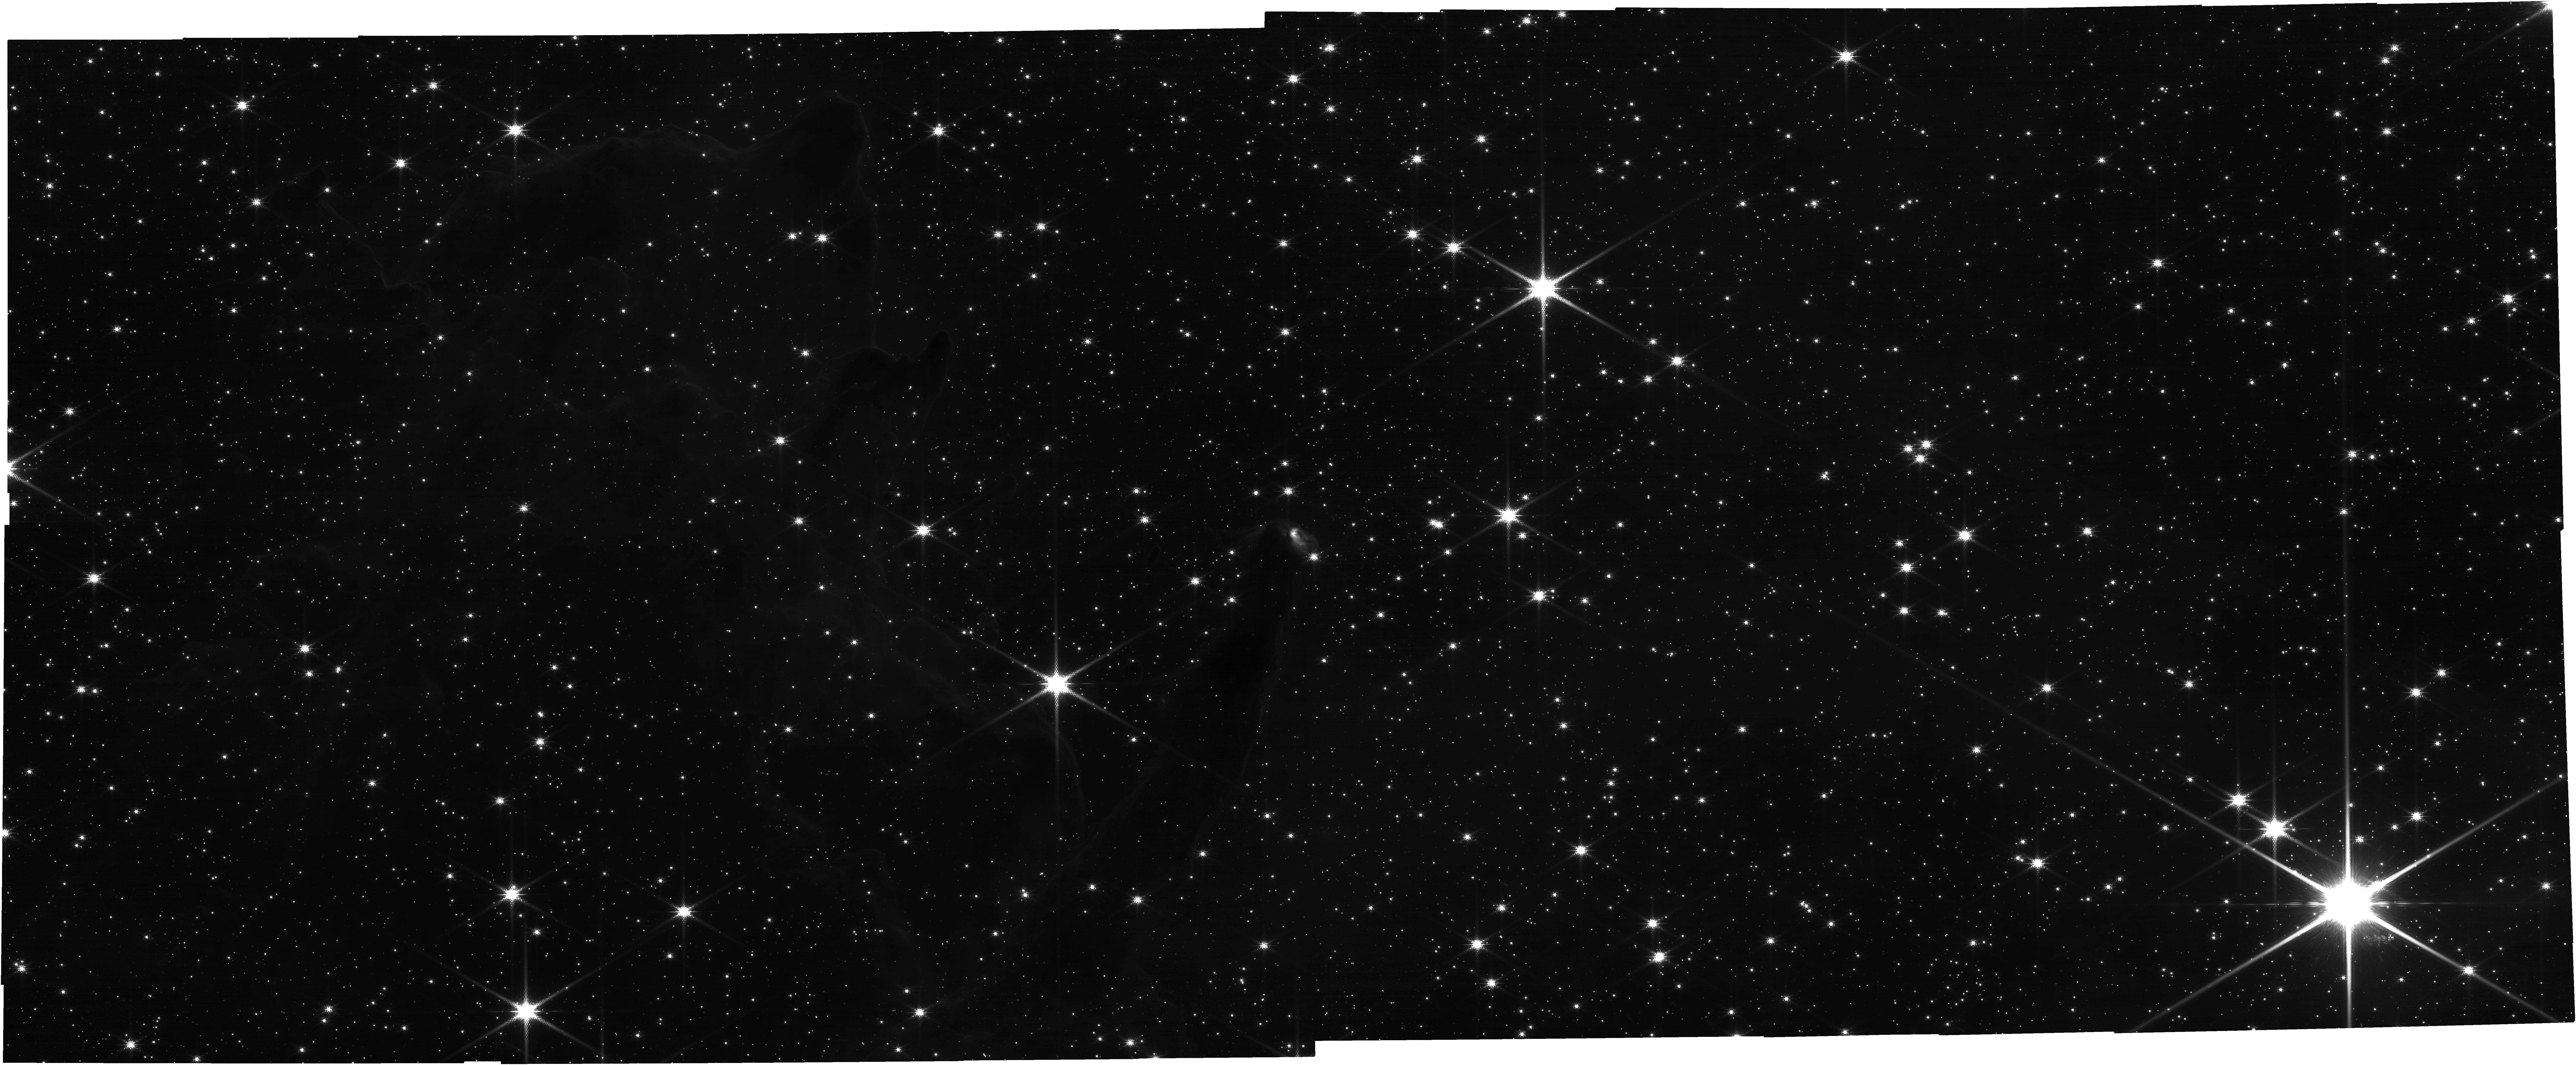
Target: HH-1010. Instrument: NIRCAM. Filter: F150W2+F162M. Exposure: 13 min. Observation ID: jw05408-o019_t019_nircam_f150w2-f162m

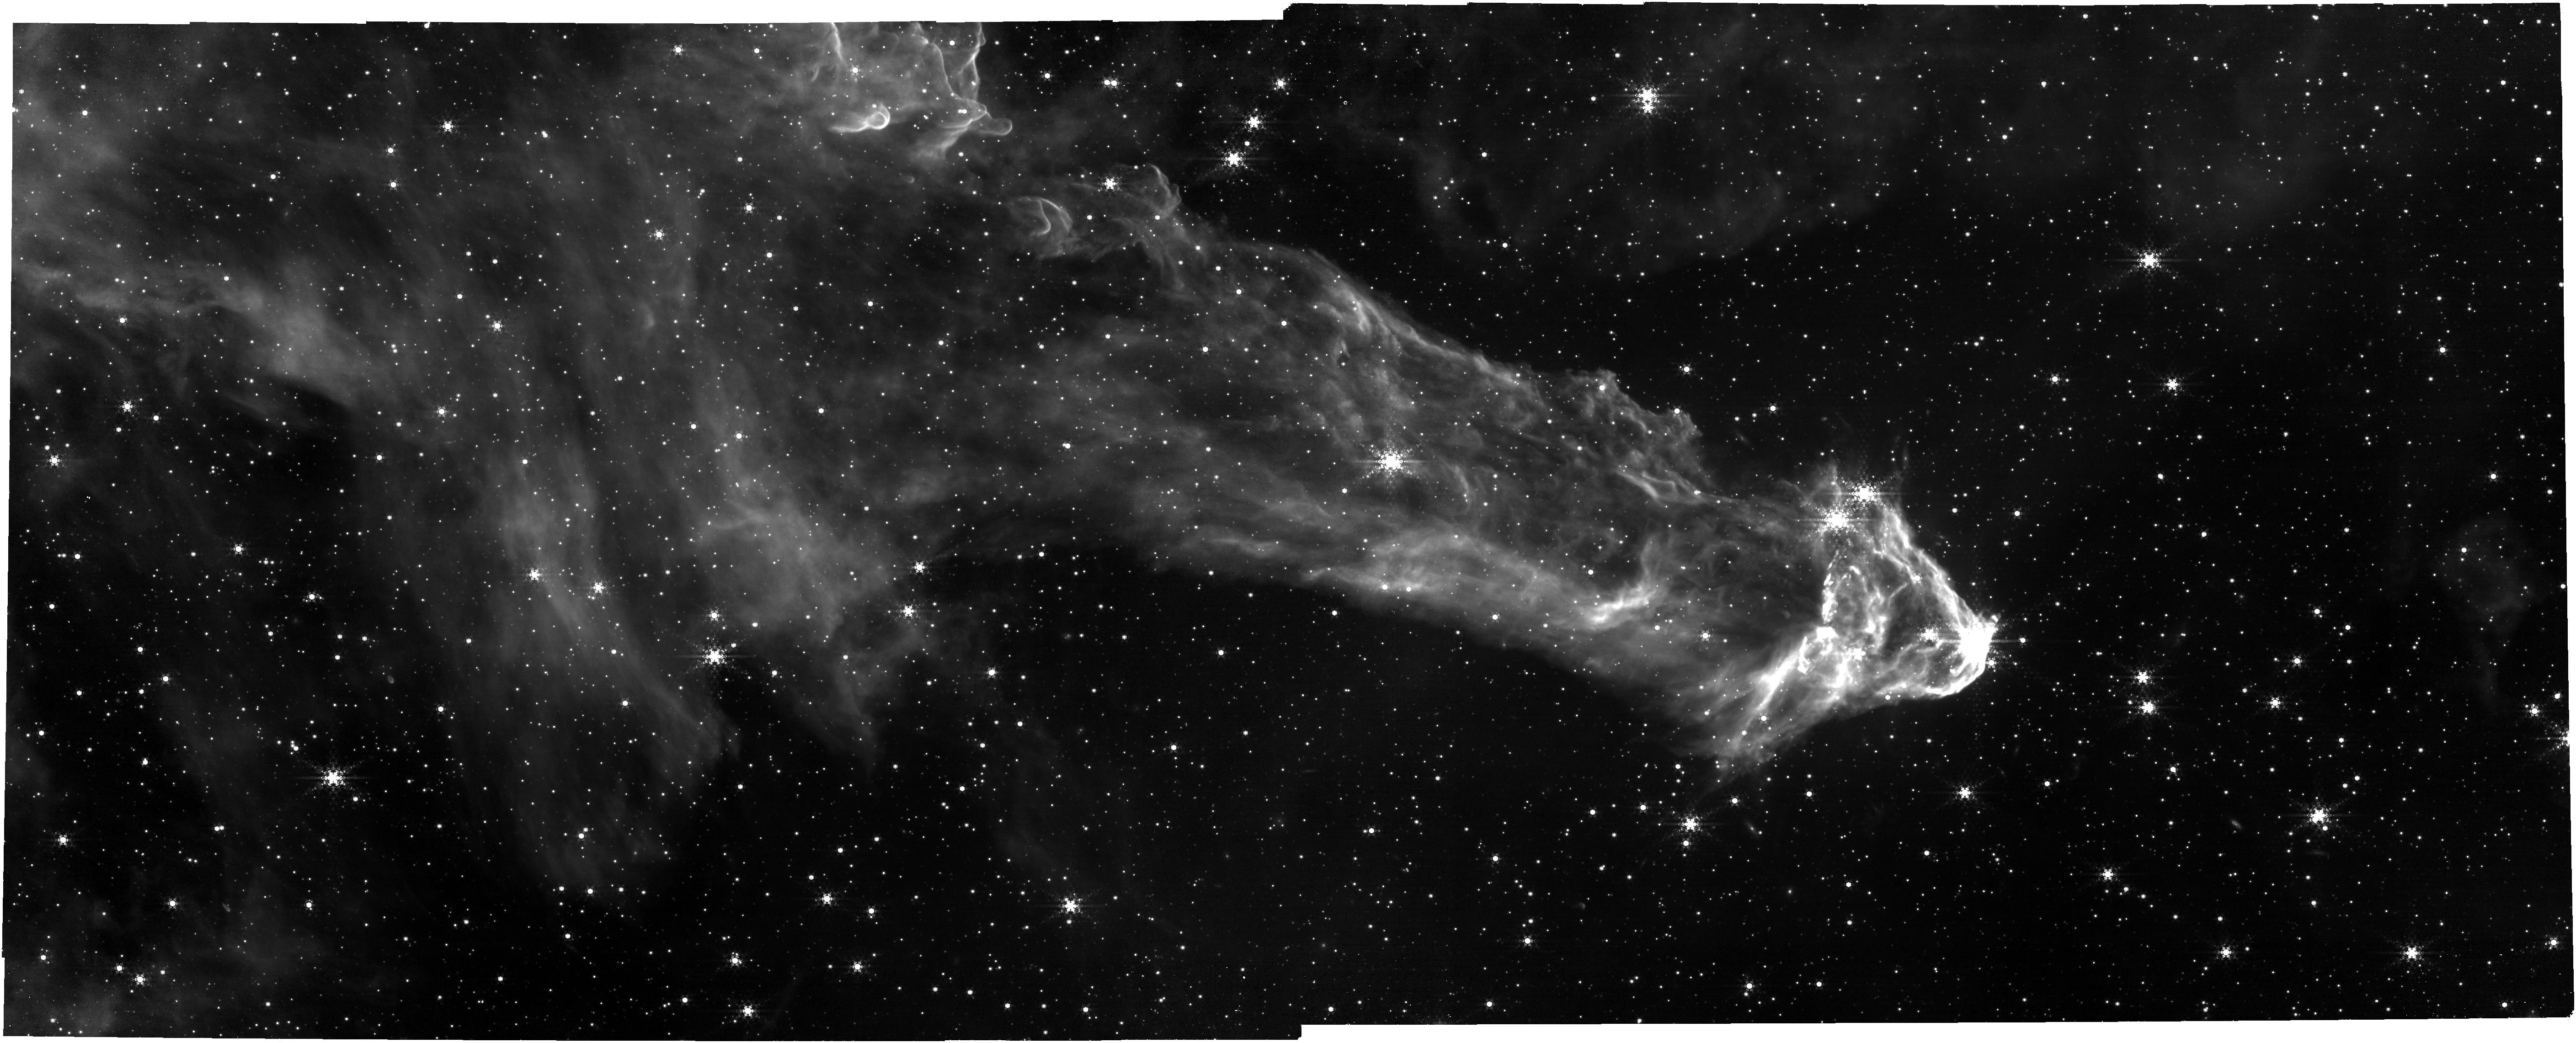
Target: HH-1005. Instrument: NIRCAM. Filter: F444W+F470N. Exposure: 42 min. Observation ID: jw05408-o017_t007_nircam_f444w-f470n

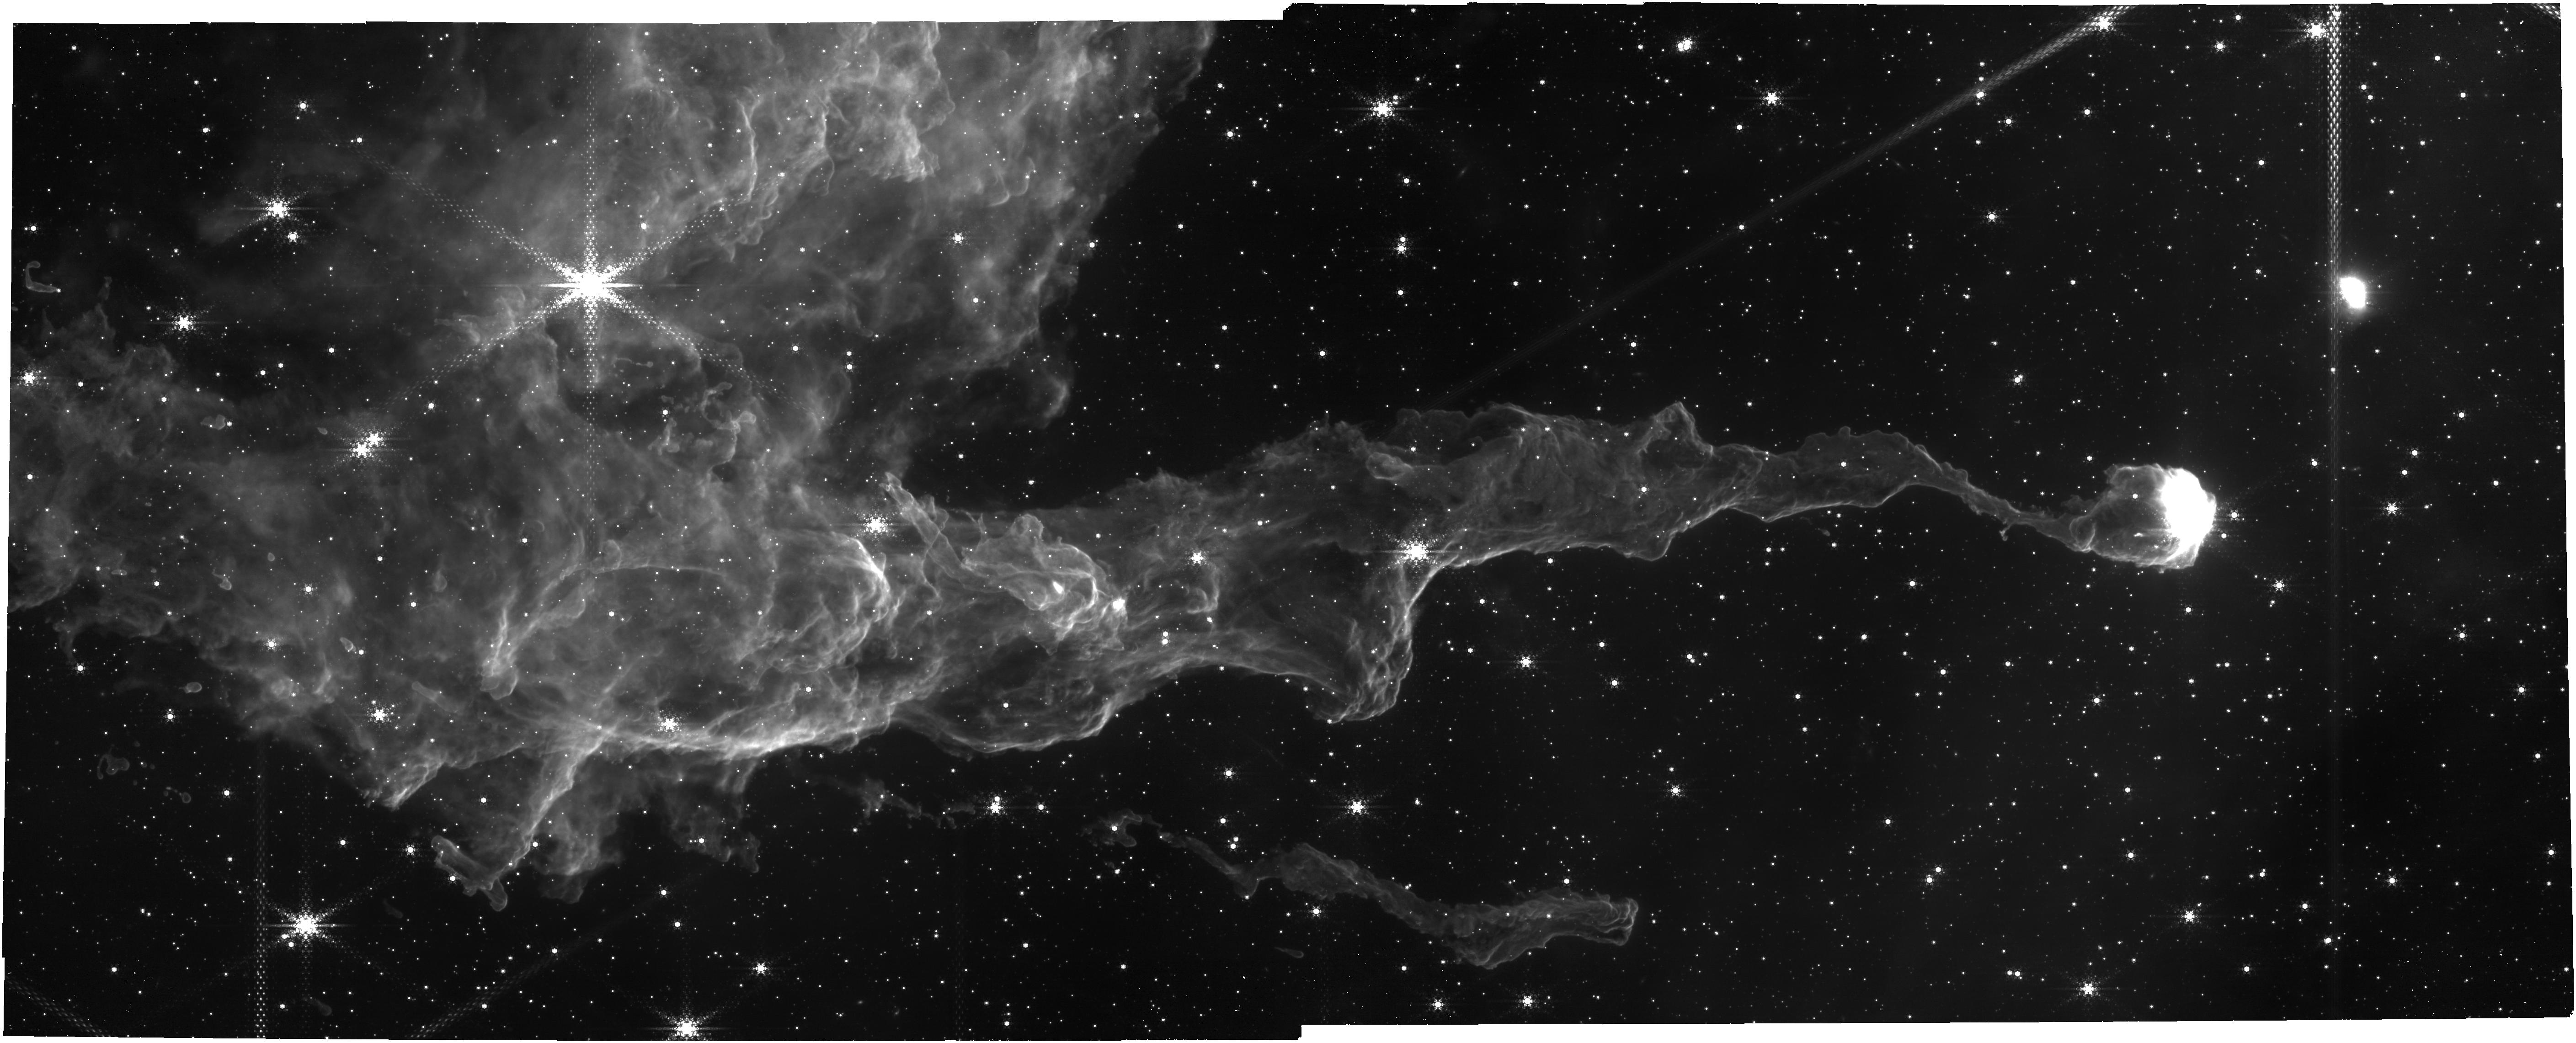
Target: HH-1008. Instrument: NIRCAM. Filter: F444W+F470N. Exposure: 42 min. Observation ID: jw05408-o020_t020_nircam_f444w-f470n

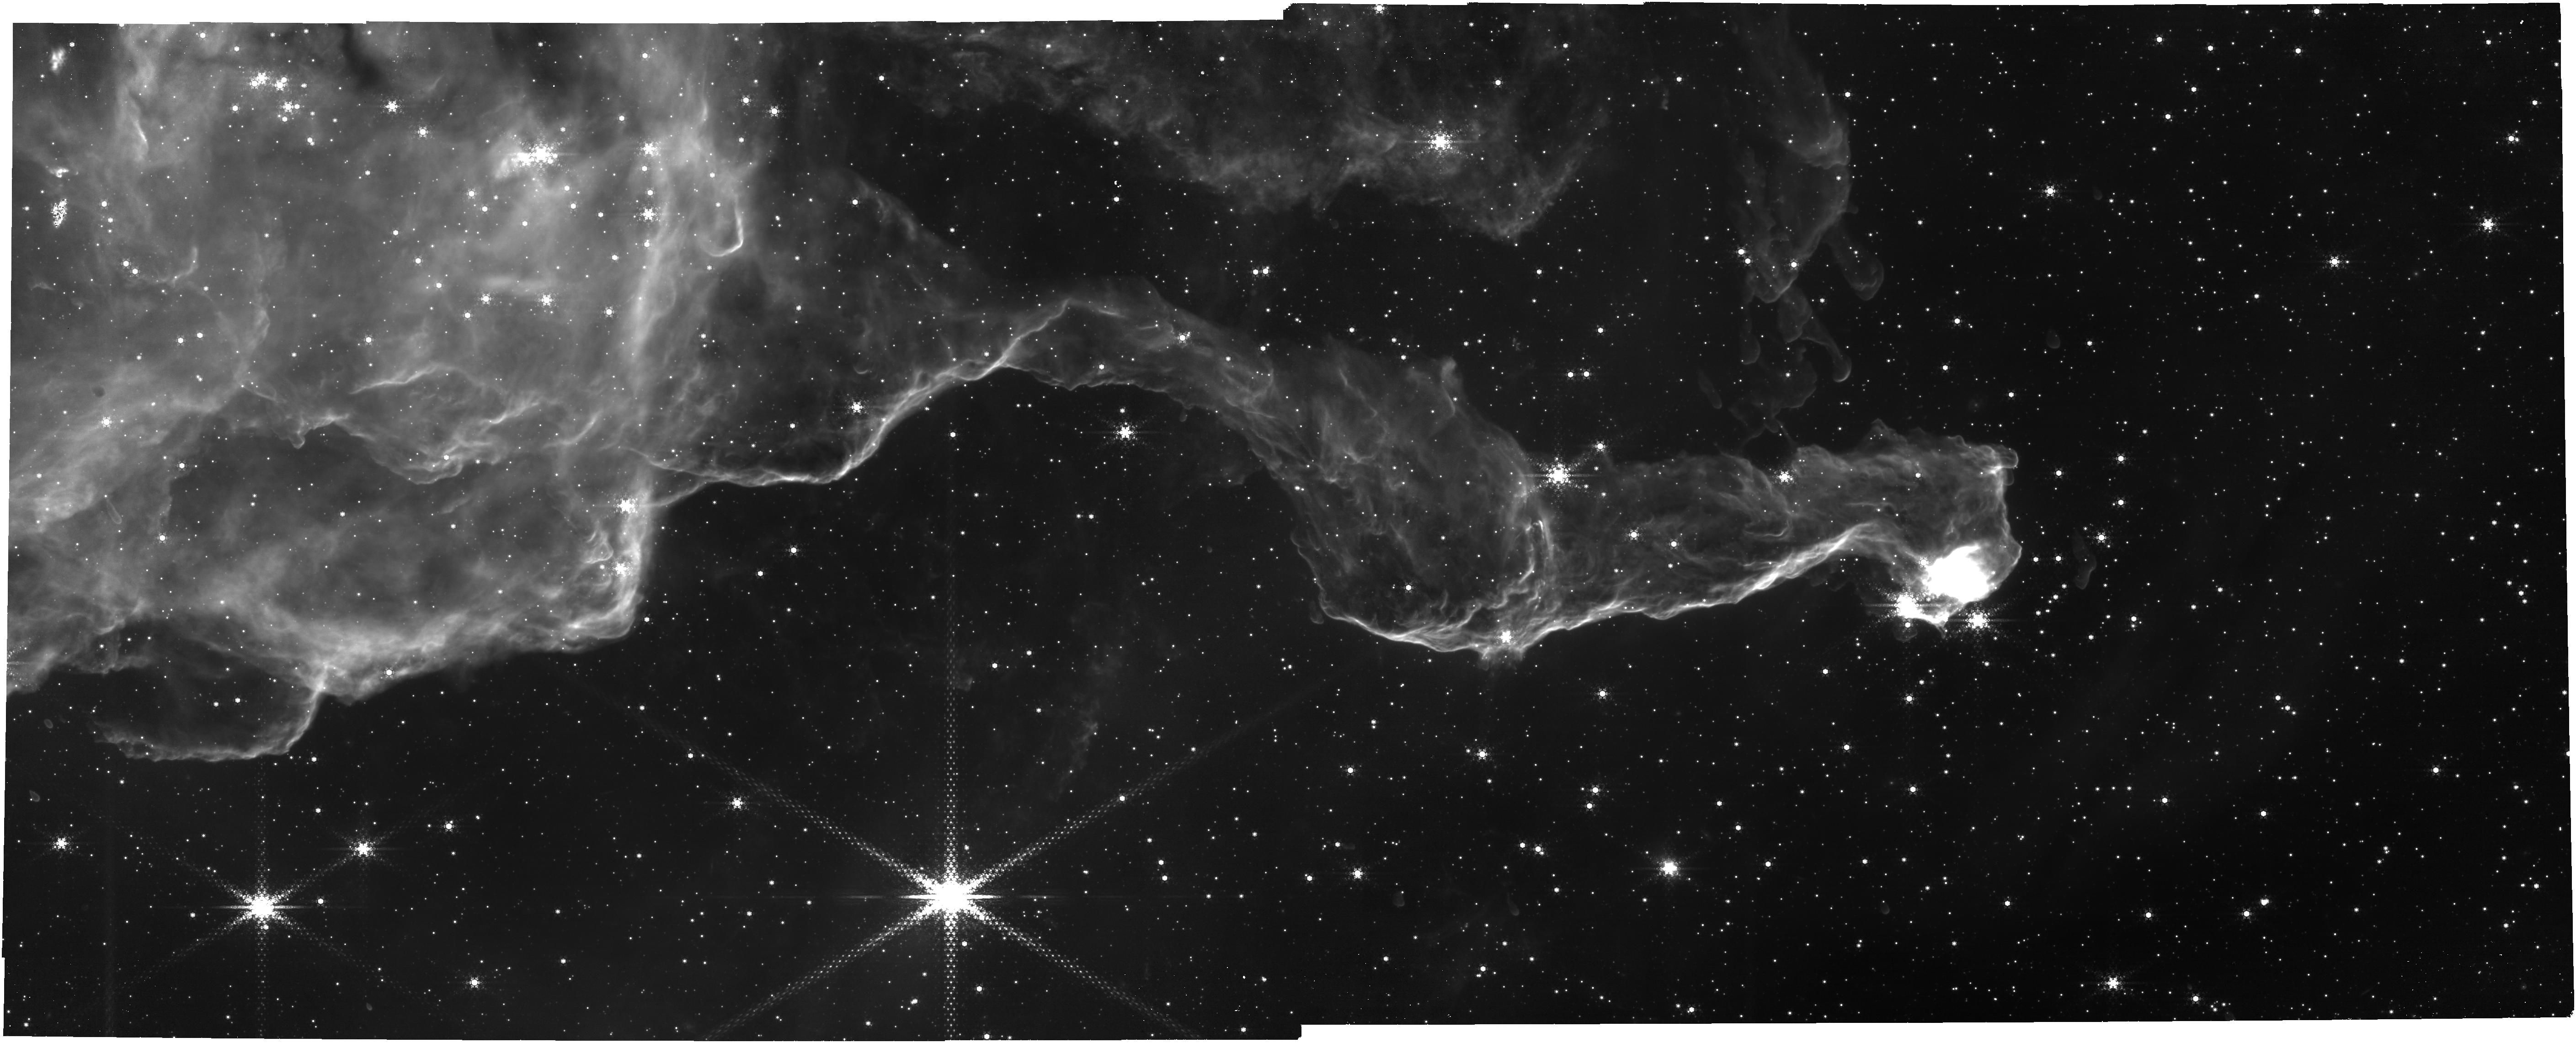
Target: HH-903. Instrument: NIRCAM. Filter: F444W+F470N. Exposure: 42 min. Observation ID: jw05408-o004_t005_nircam_f444w-f470n

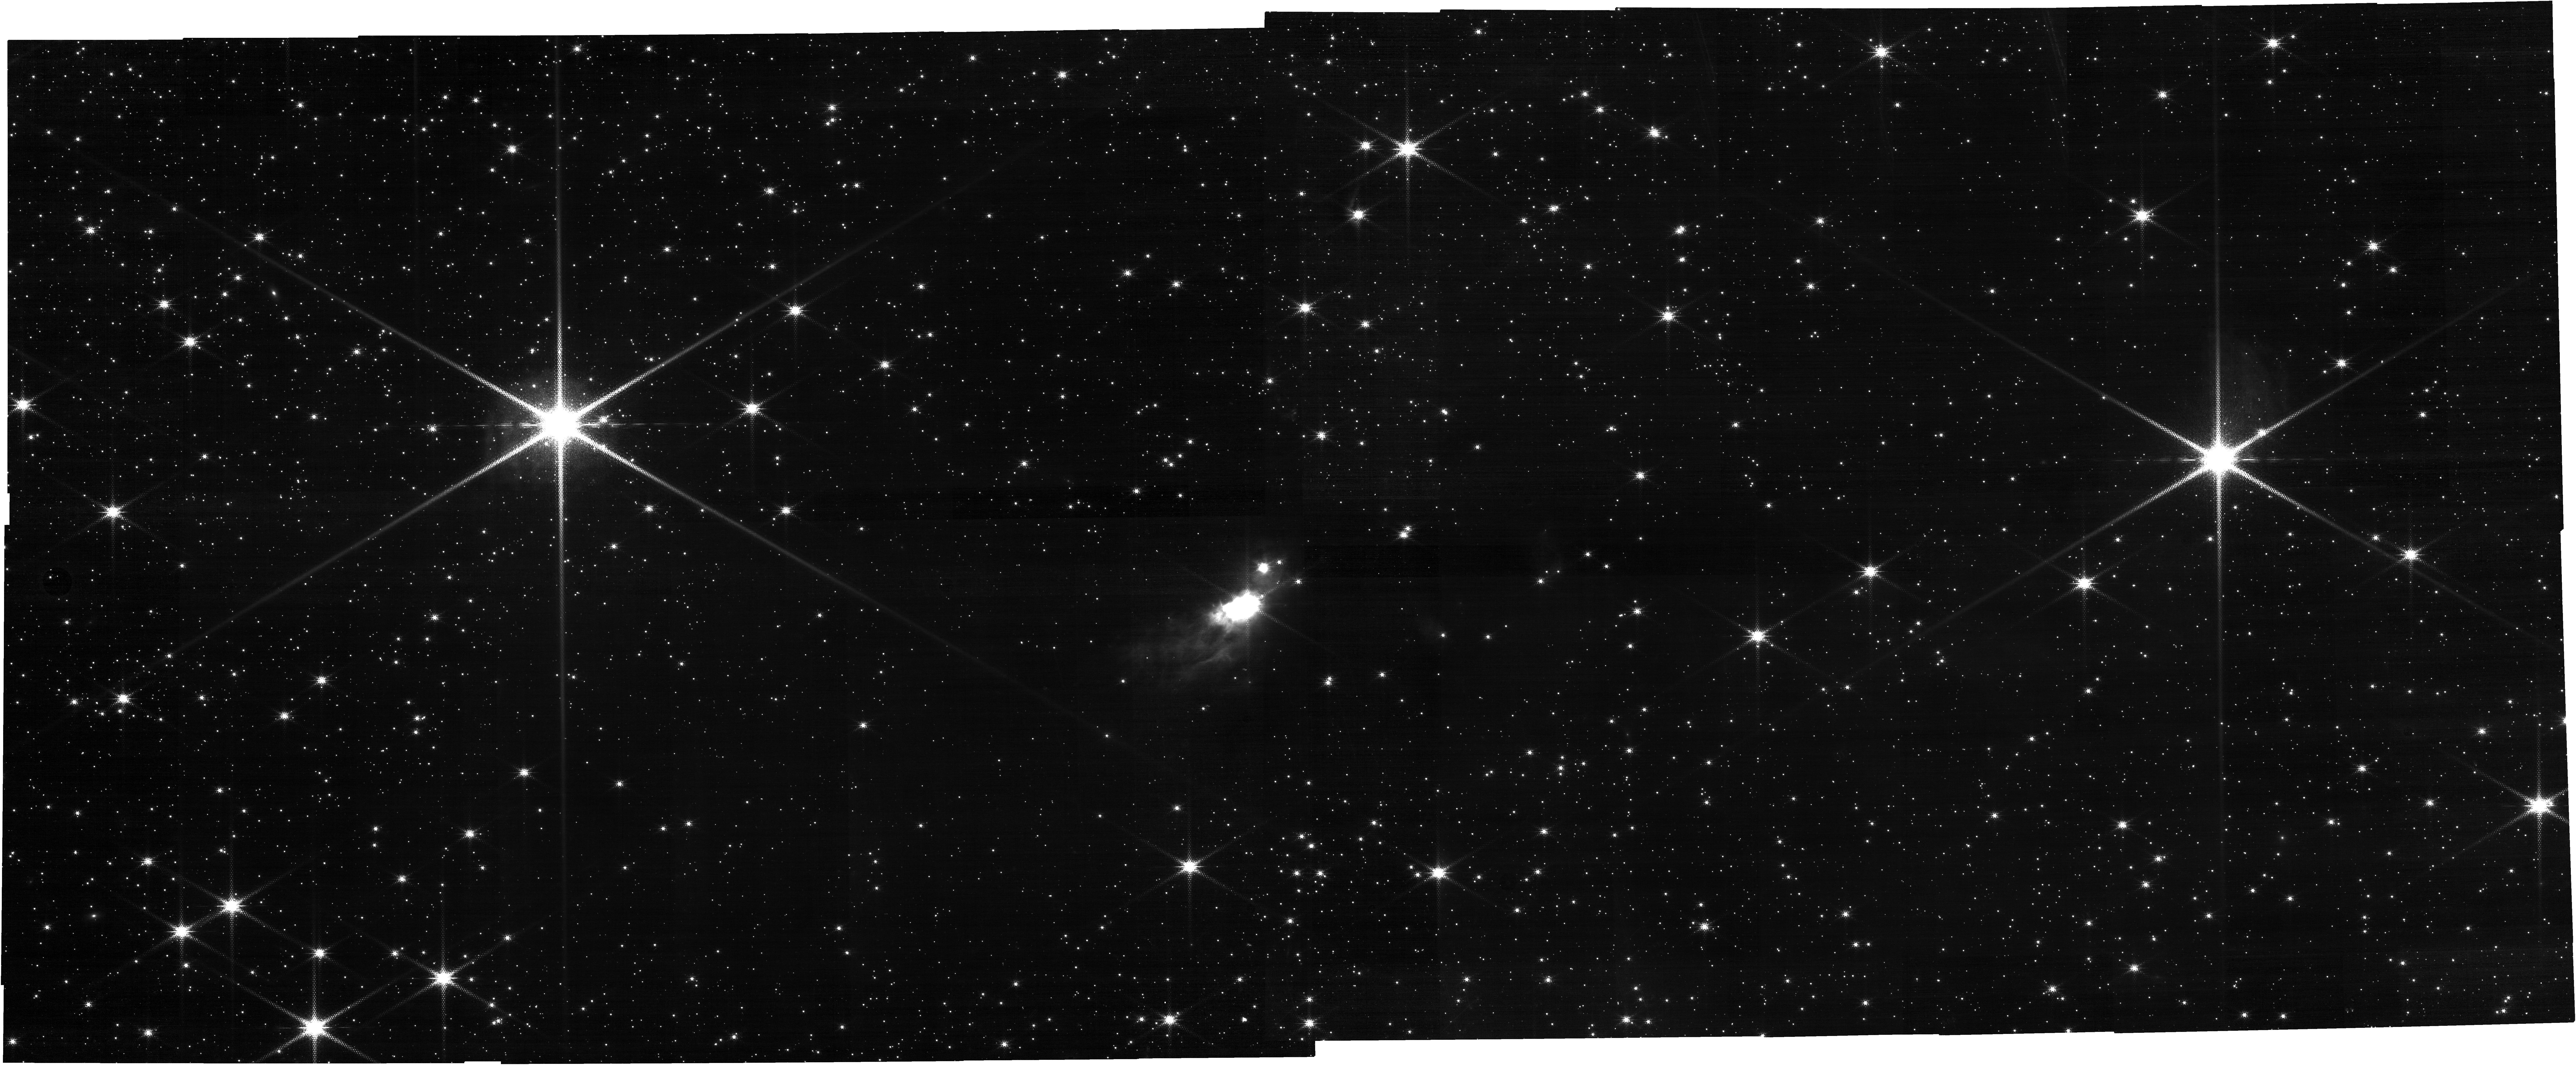
Target: G288.16-1.17. Instrument: NIRCAM. Filter: F150W2+F164N. Exposure: 42 min. Observation ID: jw05408-o015_t016_nircam_f150w2-f164n

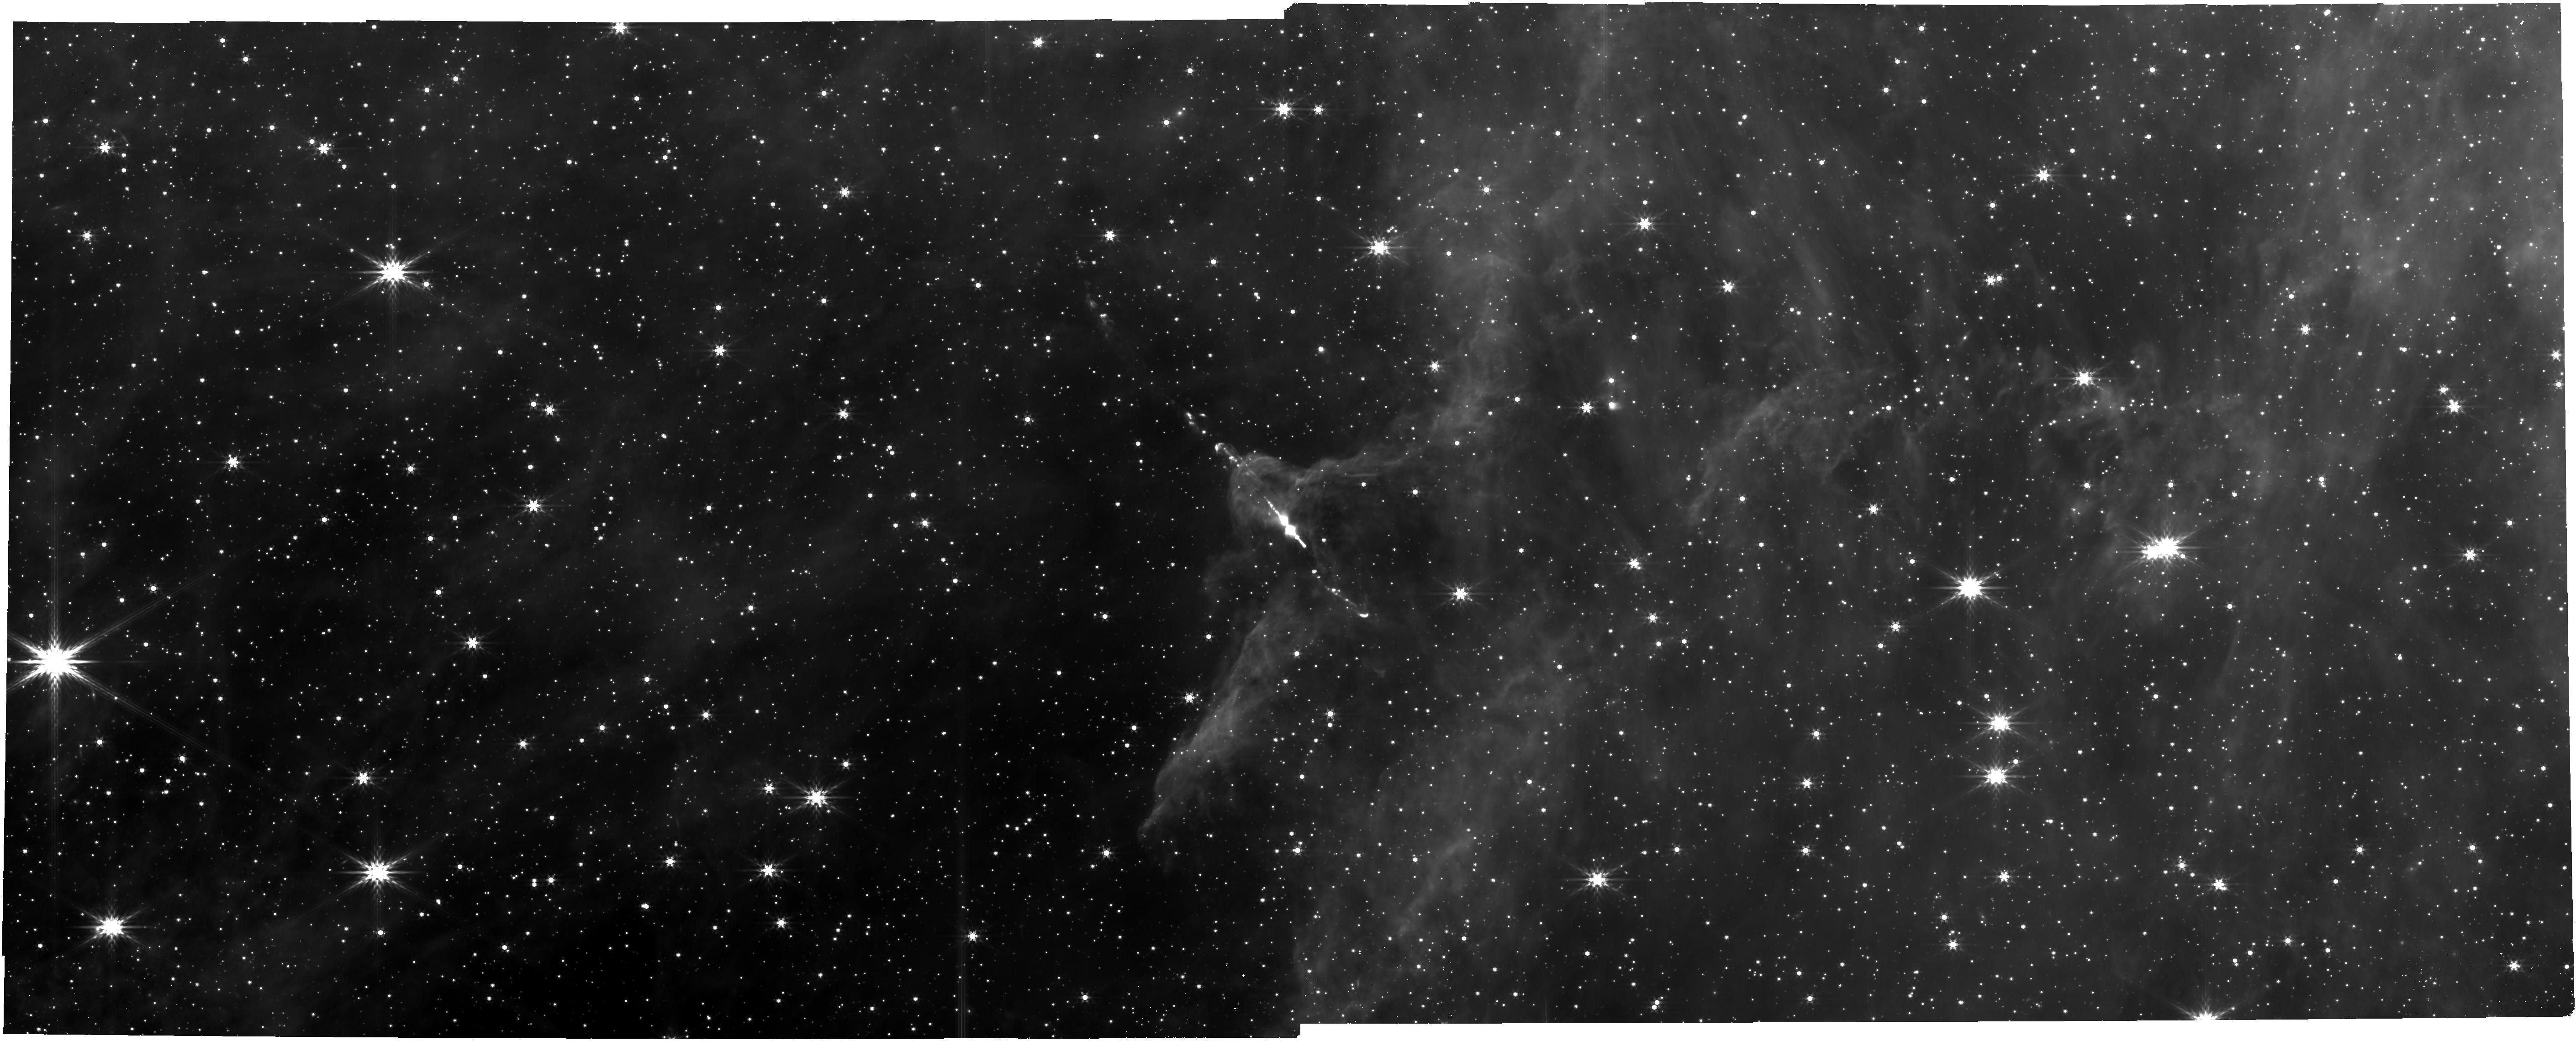
Target: G287.10-0.73. Instrument: NIRCAM. Filter: F444W. Exposure: 13 min. Observation ID: jw05408-o014_t015_nircam_clear-f444w

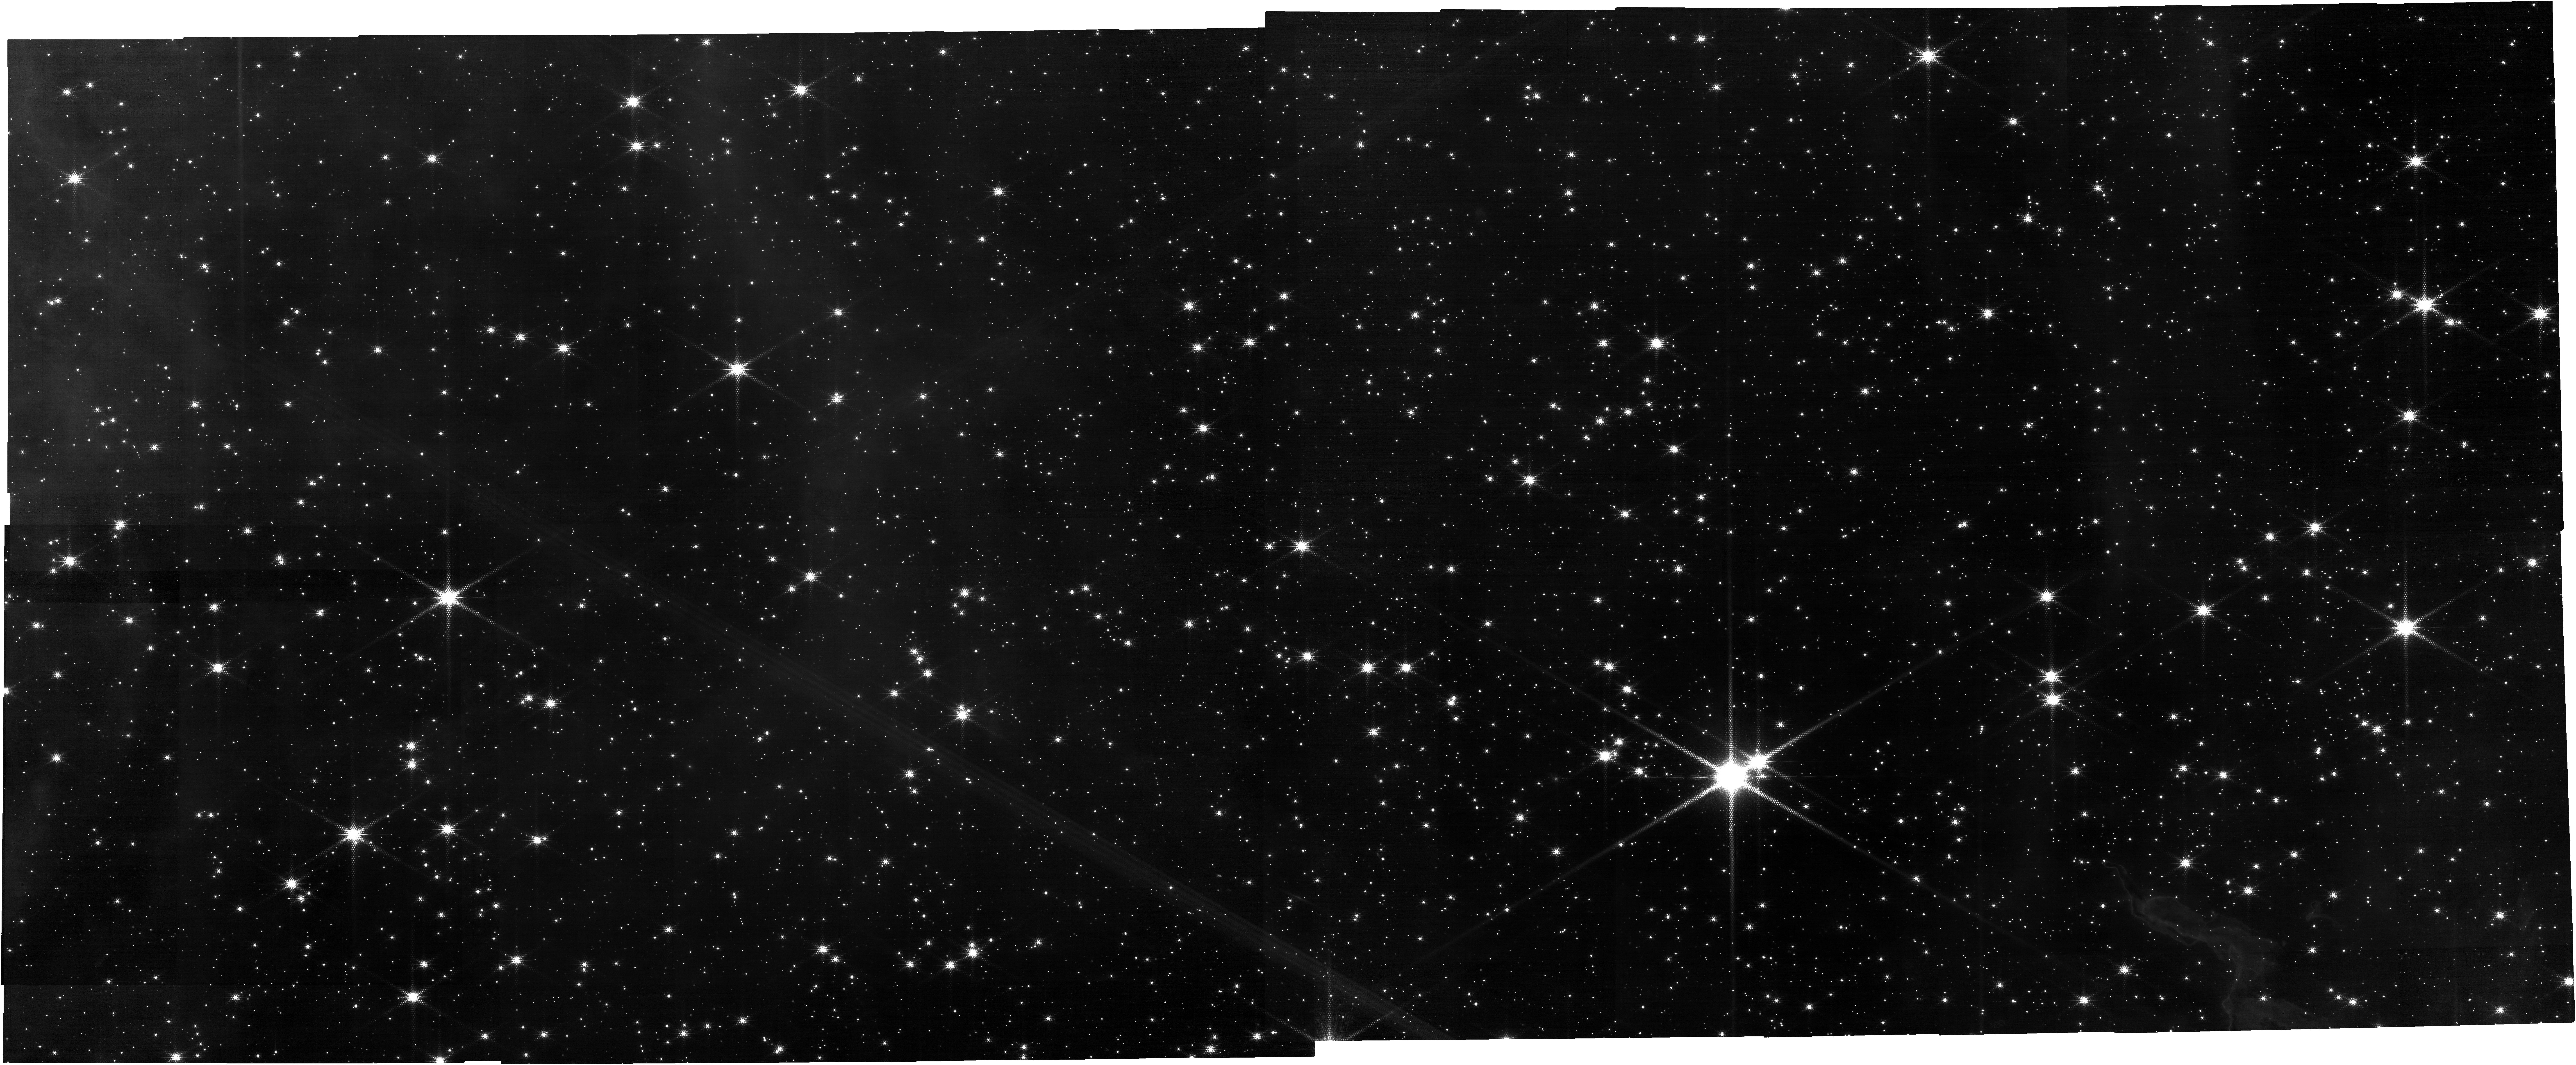
Target: HH-1013. Instrument: NIRCAM. Filter: F150W2+F164N. Exposure: 42 min. Observation ID: jw05408-o027_t029_nircam_f150w2-f164n

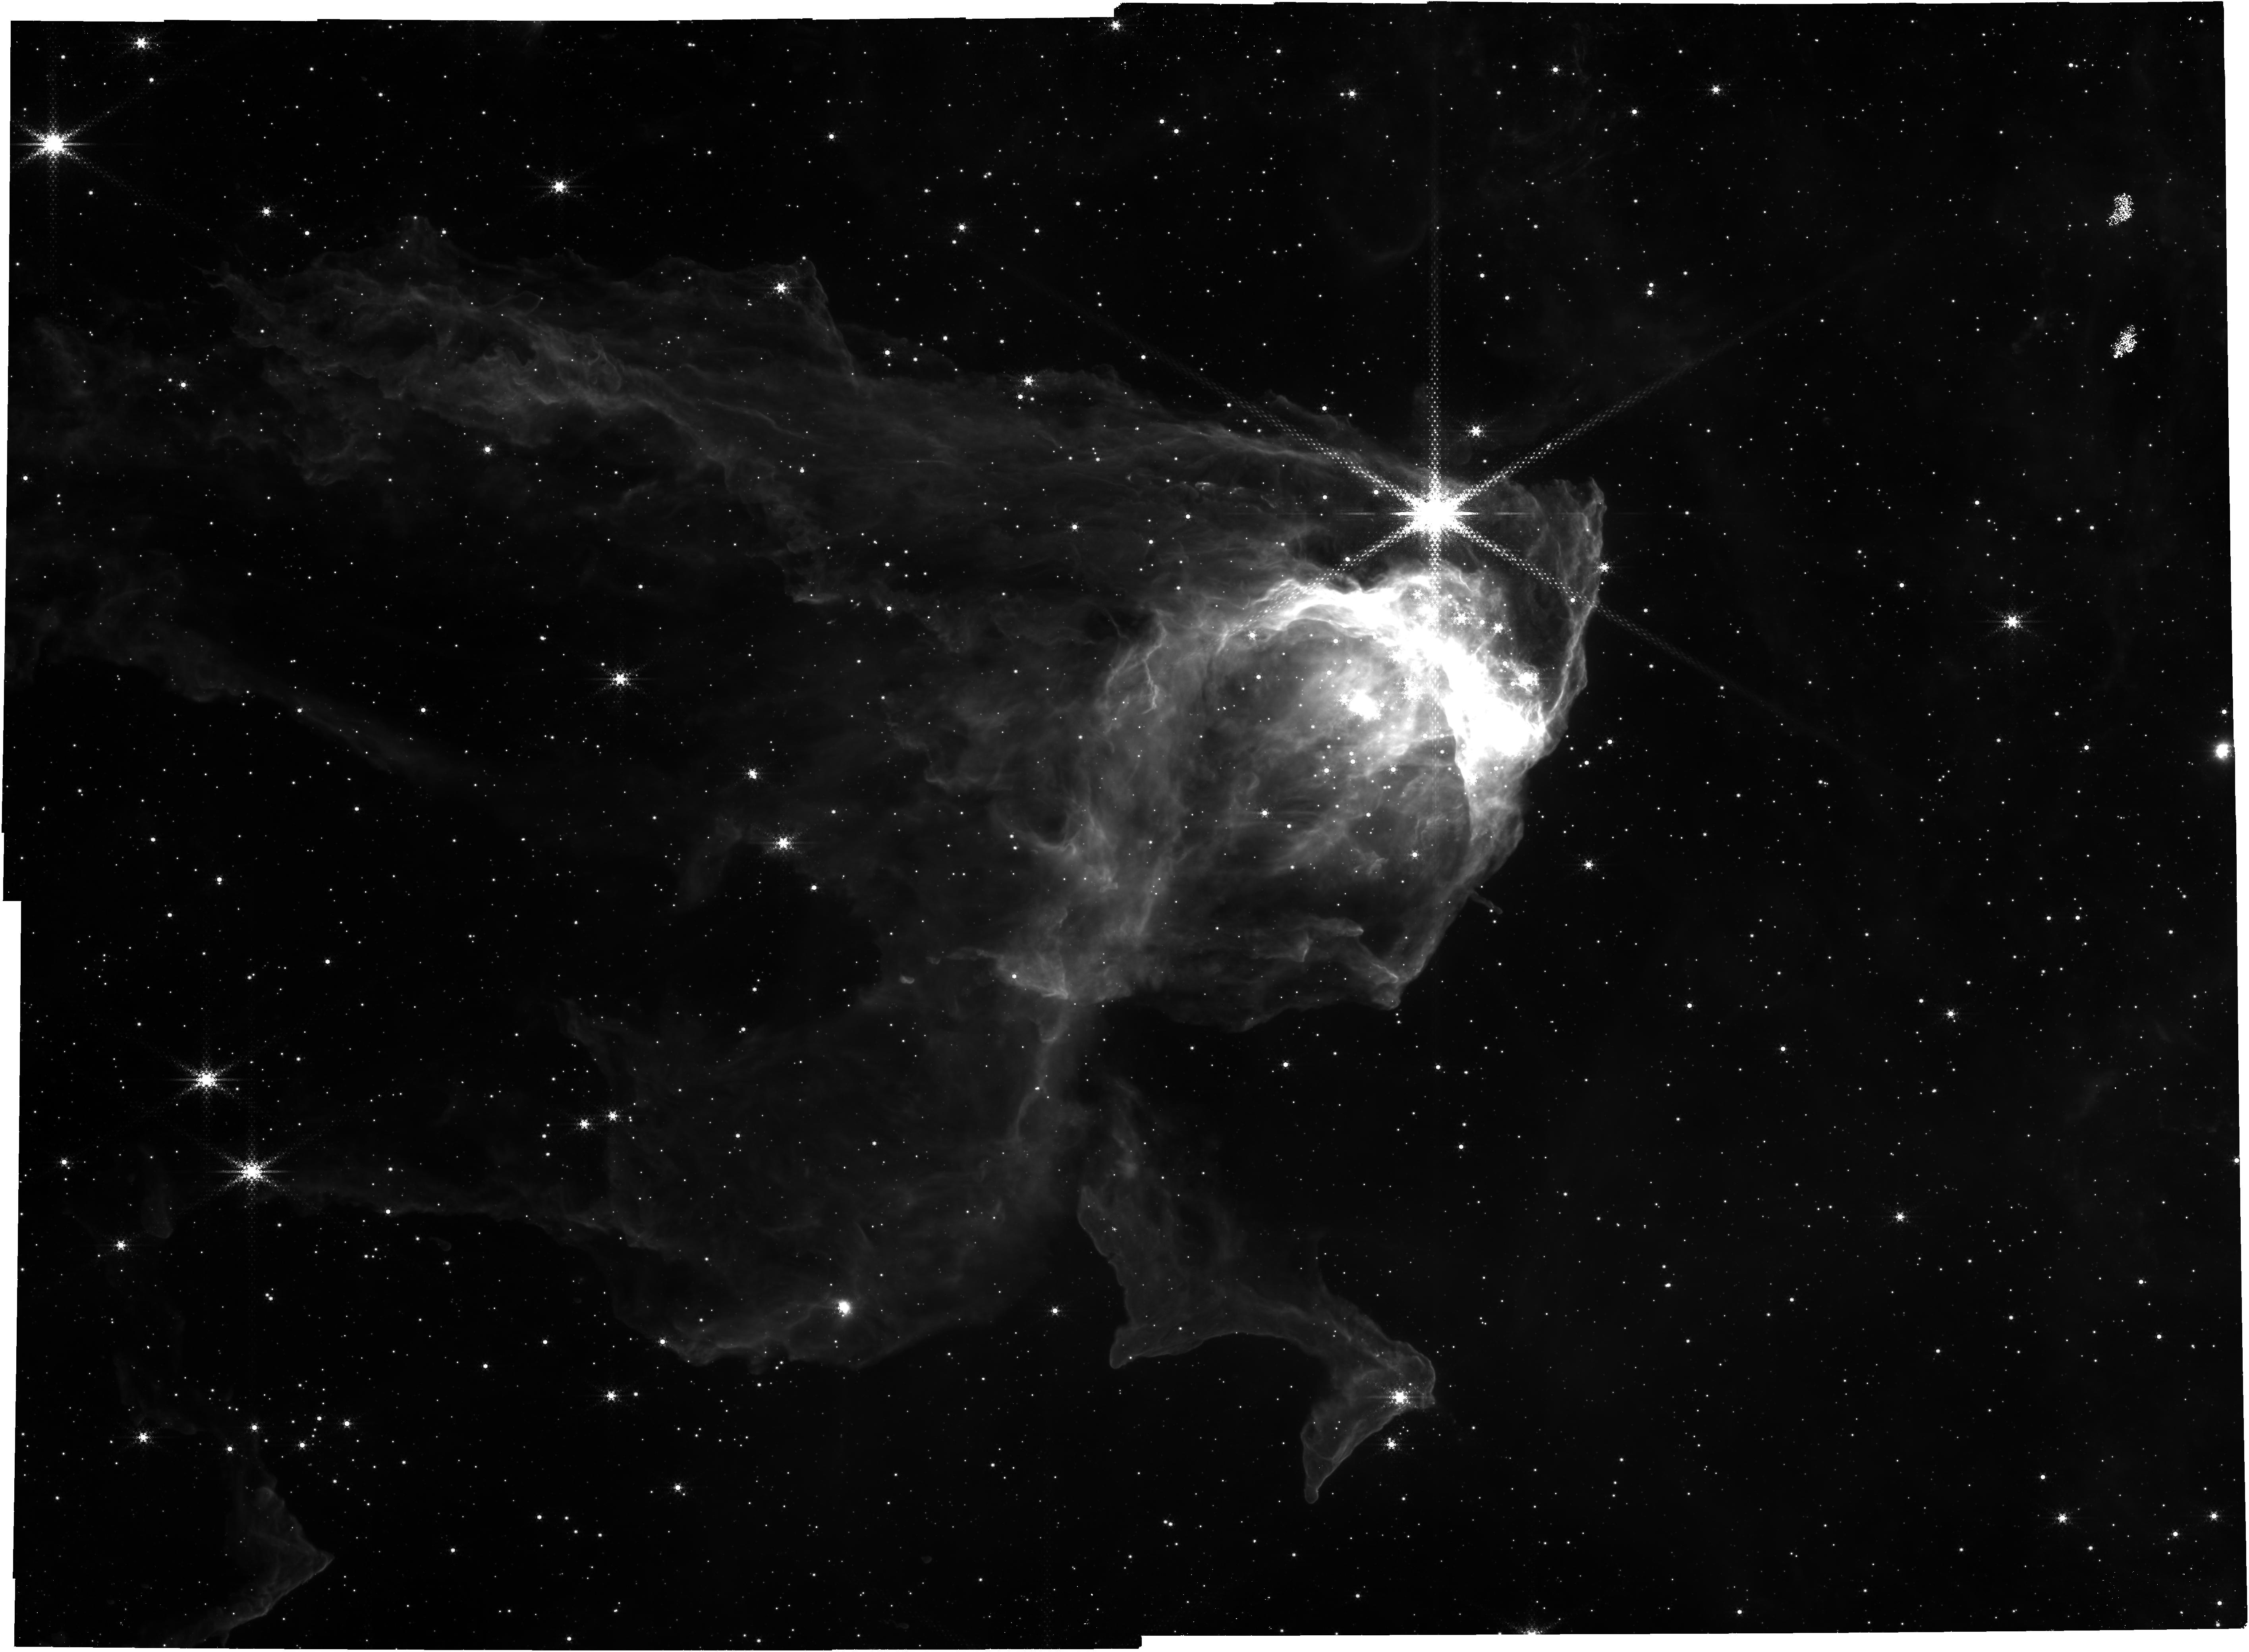
Target: NAME-TREASURE-CHEST. Instrument: NIRCAM. Filter: F444W+F470N. Exposure: 1.4 h. Observation ID: jw05408-o005_t006_nircam_f444w-f470n

Diving Deeper: uncovering the full spectrum of accretion and outflow in the heart of the Carina Nebula (PI: Reiter, Megan)

We propose a targeted survey of the vigorously star-forming Carina Nebula that will produce the first comprehensive census of accretion and outflow activity across a wide range of protostar masses. Extrapolating from published results using JWST imaging of the neighboring region NGC3324, we expect this survey of Carina to discover ~400 new jets, producing the largest sample of outflows in any single region. At 2.3 kpc, Carina is the nearest high-mass star-forming region that fully samples the initial mass function (IMF), and where the impact of massive star feedback is on full display. We request NIRCam images of 12 regions in the F164N and F470N filters to detect [Fe II] and H2 from protostellar outflows. We also request two complementary broadband filters (F150W2, F444W, respectively) to remove continuum emission. Carina represents the optimal combination of sensitivity, source density, and image quality to detect and characterize a statistical sample of outflows and, in the future, measure their proper motions. Obtaining first epoch images in Cycle 3 is essential to build on the legacy of HST which has been following the temporal evolution of this region for ~20 years (including a 3rd epoch of scheduled Cycle 31 observations). This will yield the largest sample of protostellar outflows in a single star forming region, providing a homogeneous sample of jets and outflows to: measure dynamical ages and duty cycles thereby placing important constraints on the episodic mass-loss and accretion history of a wide range of protostars; identify driving sources; and estimate mass-loss rates and therefore momentum injection into the local cloud.